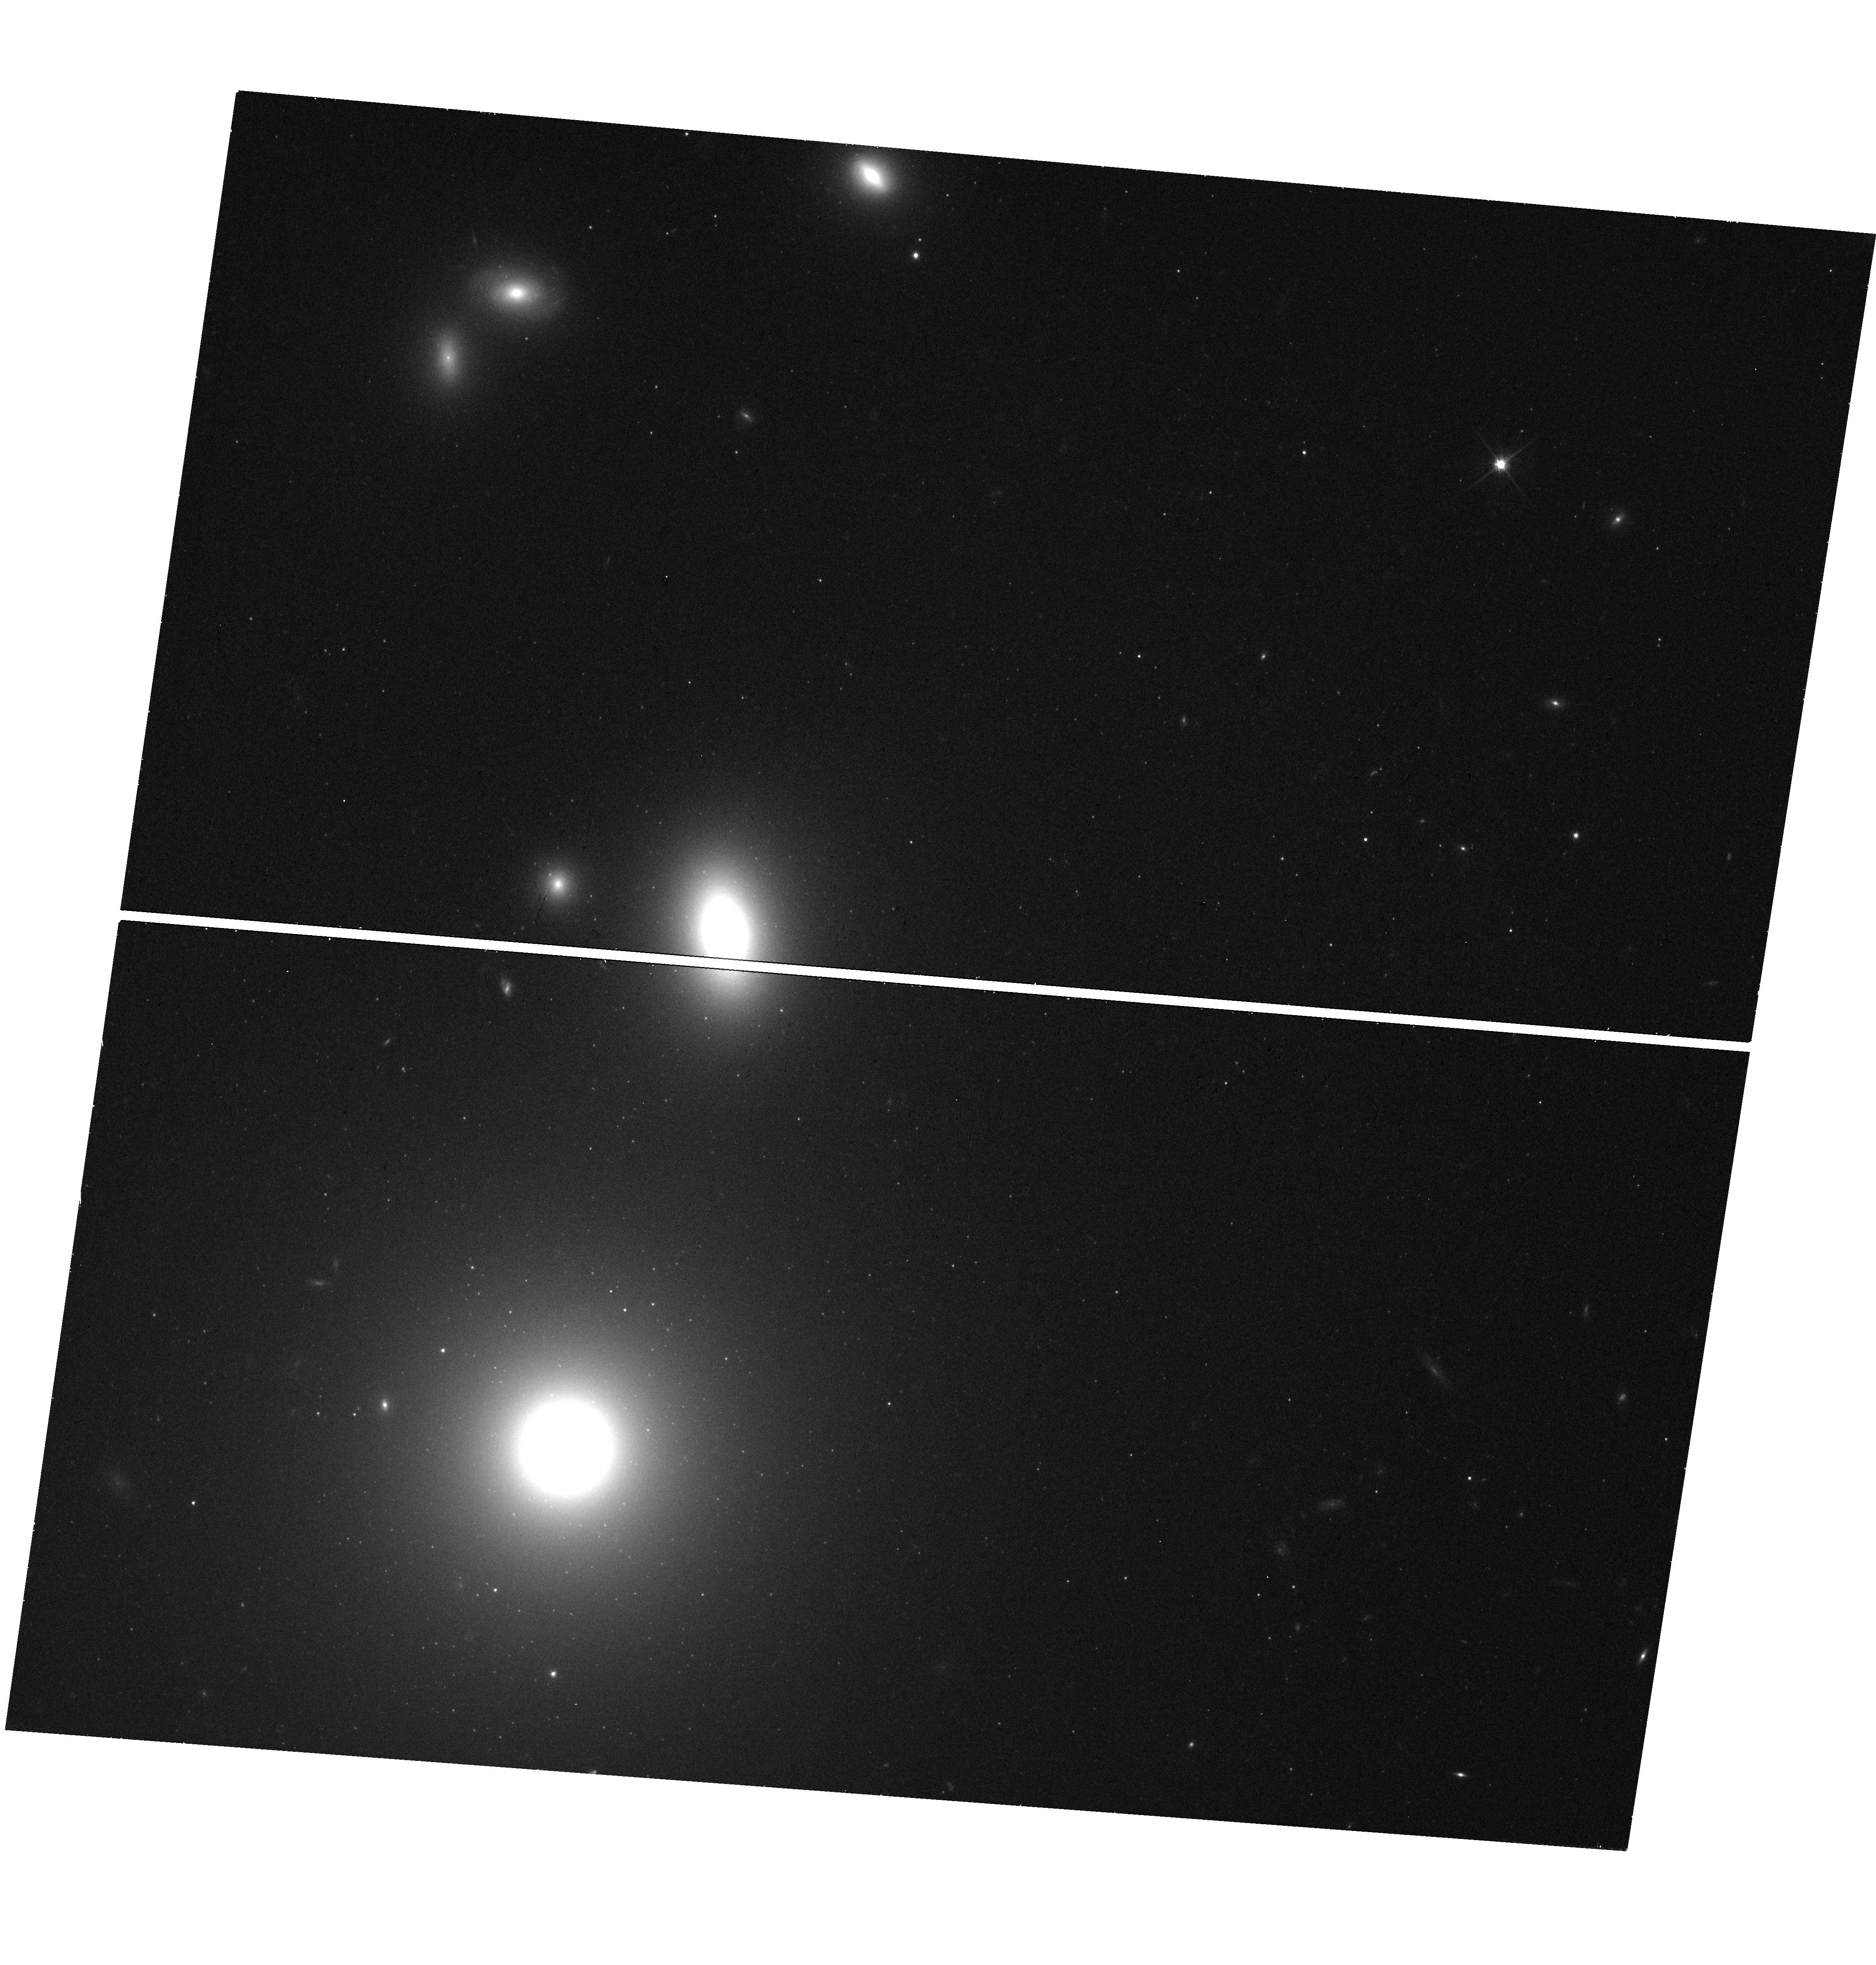
Target: 3C264
Instrument: WFC3/UVIS
Filter: F814W
Exposure: 18 min
Observation ID: hst_15191_51_wfc3_uvis_f814w_idgl51

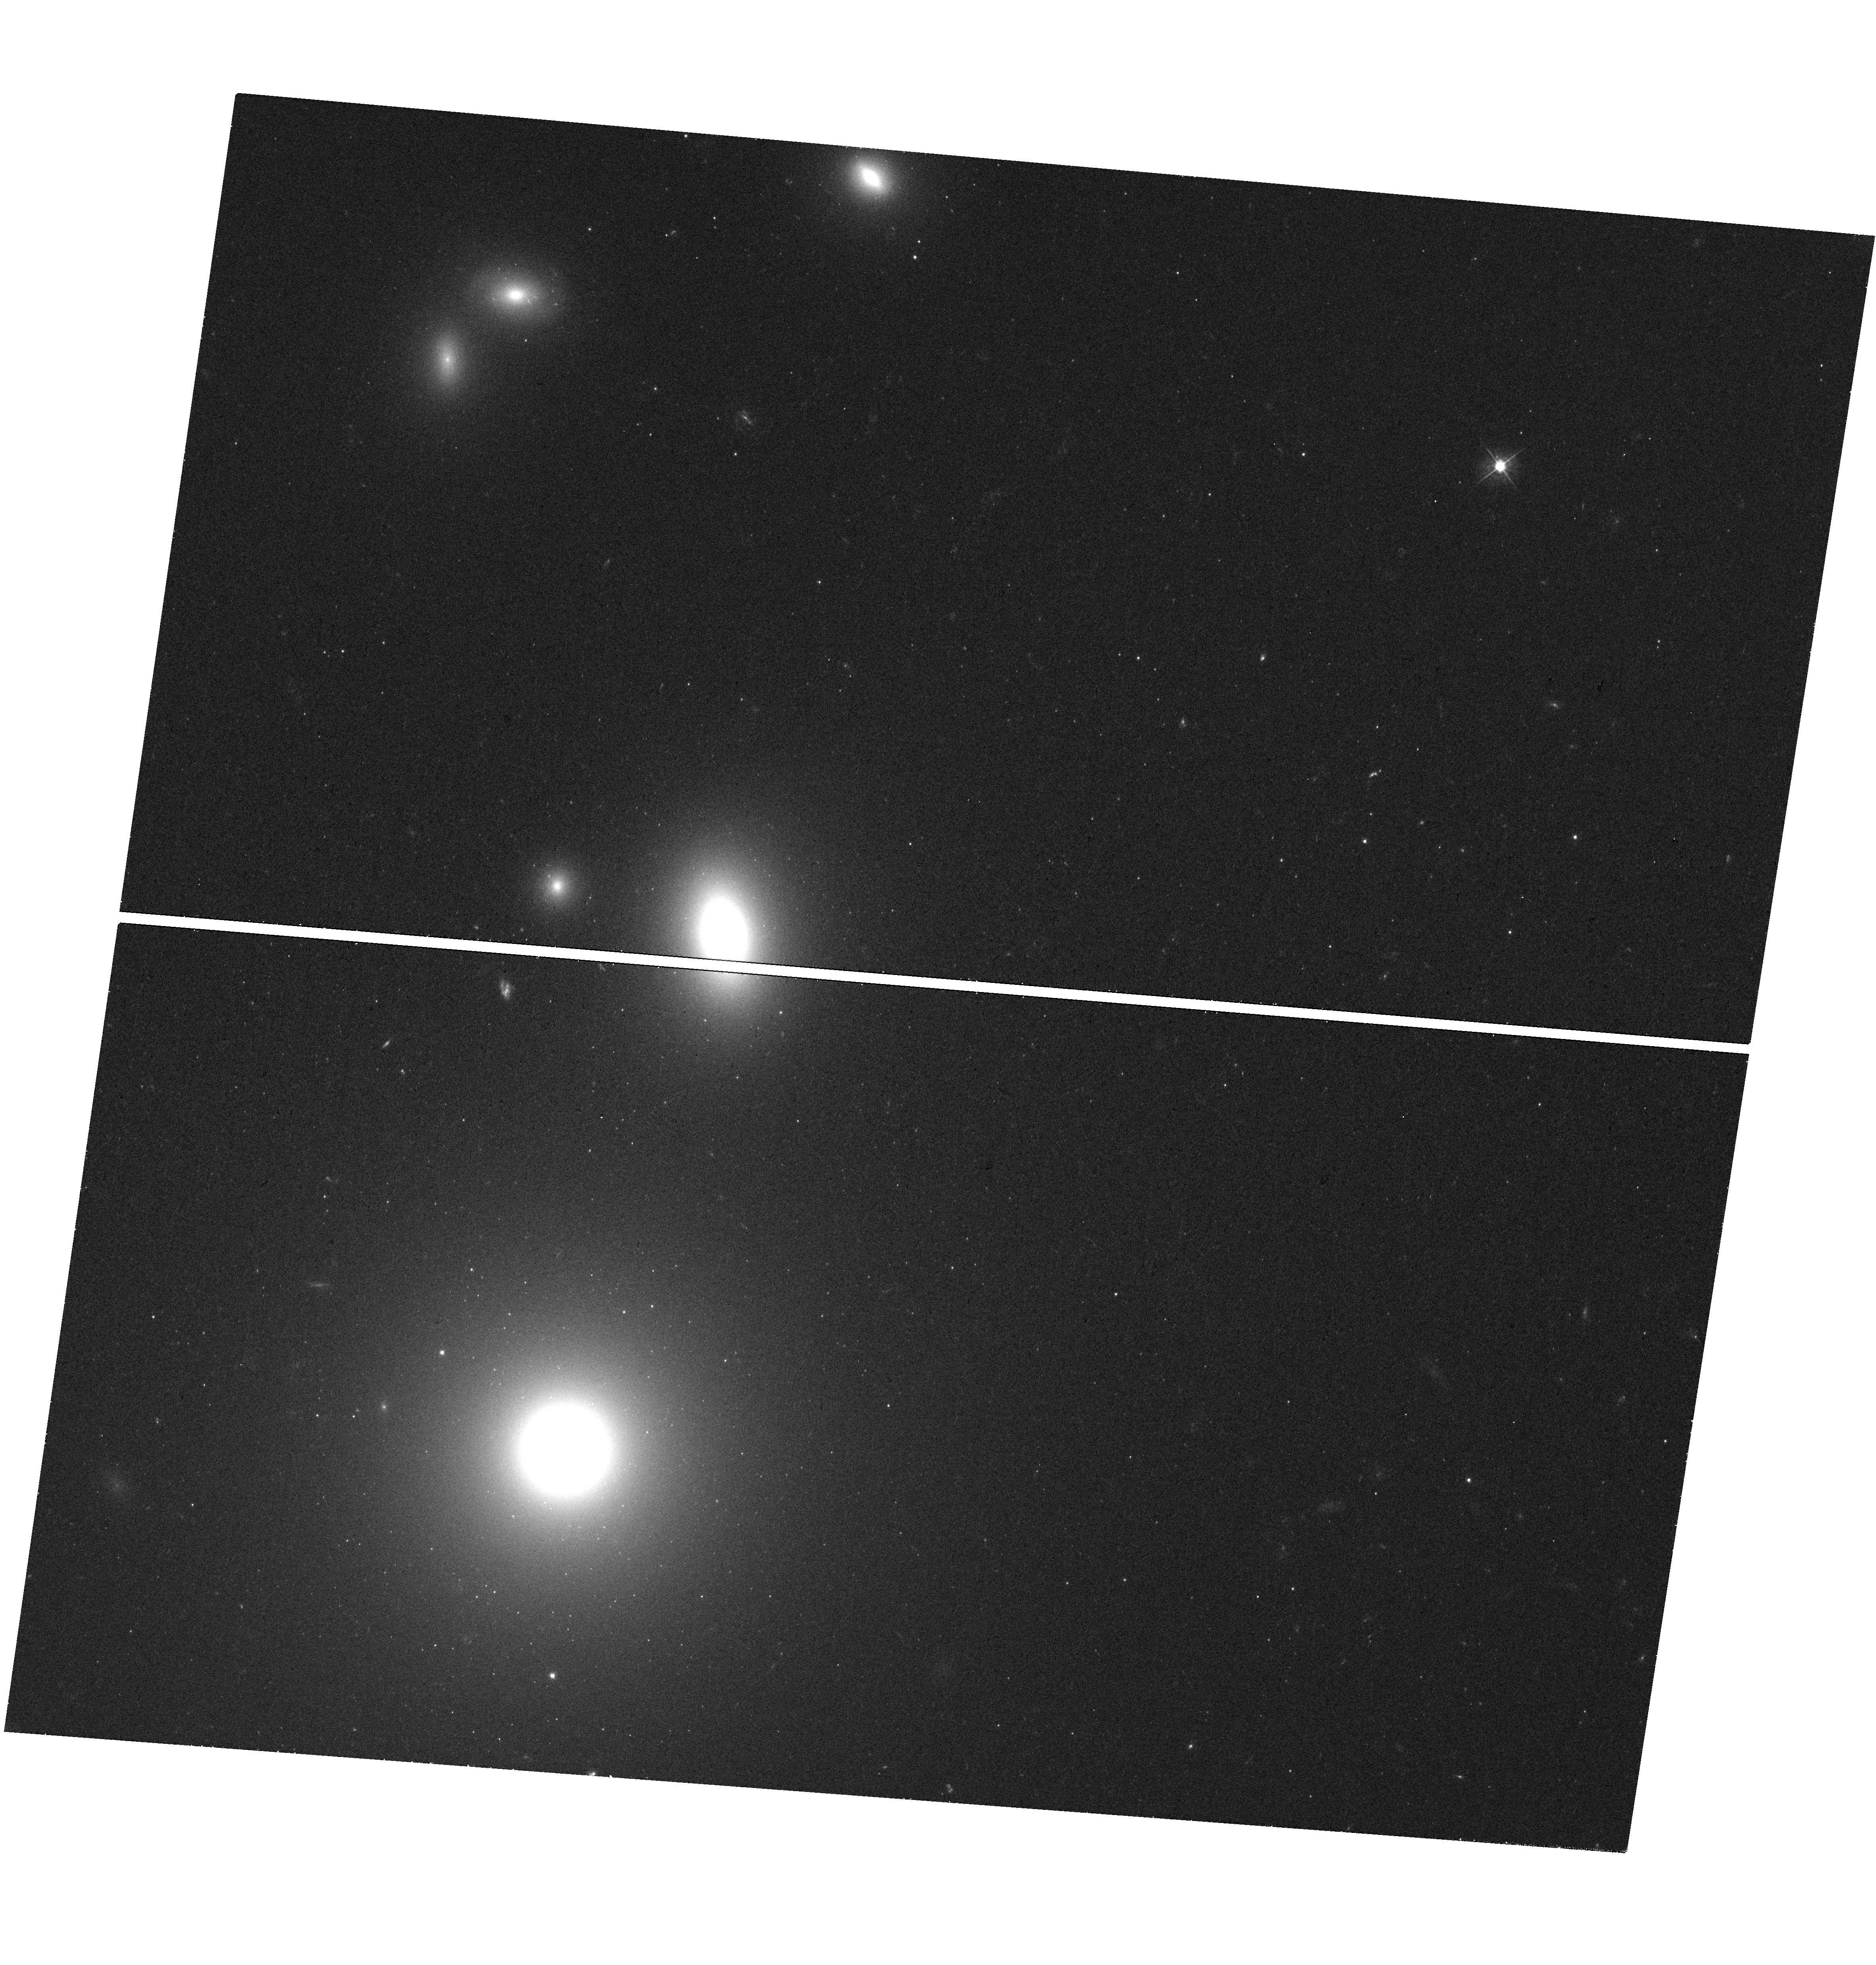
Target: 3C264
Instrument: WFC3/UVIS
Filter: F475W
Exposure: 18 min
Observation ID: hst_15191_51_wfc3_uvis_f475w_idgl51

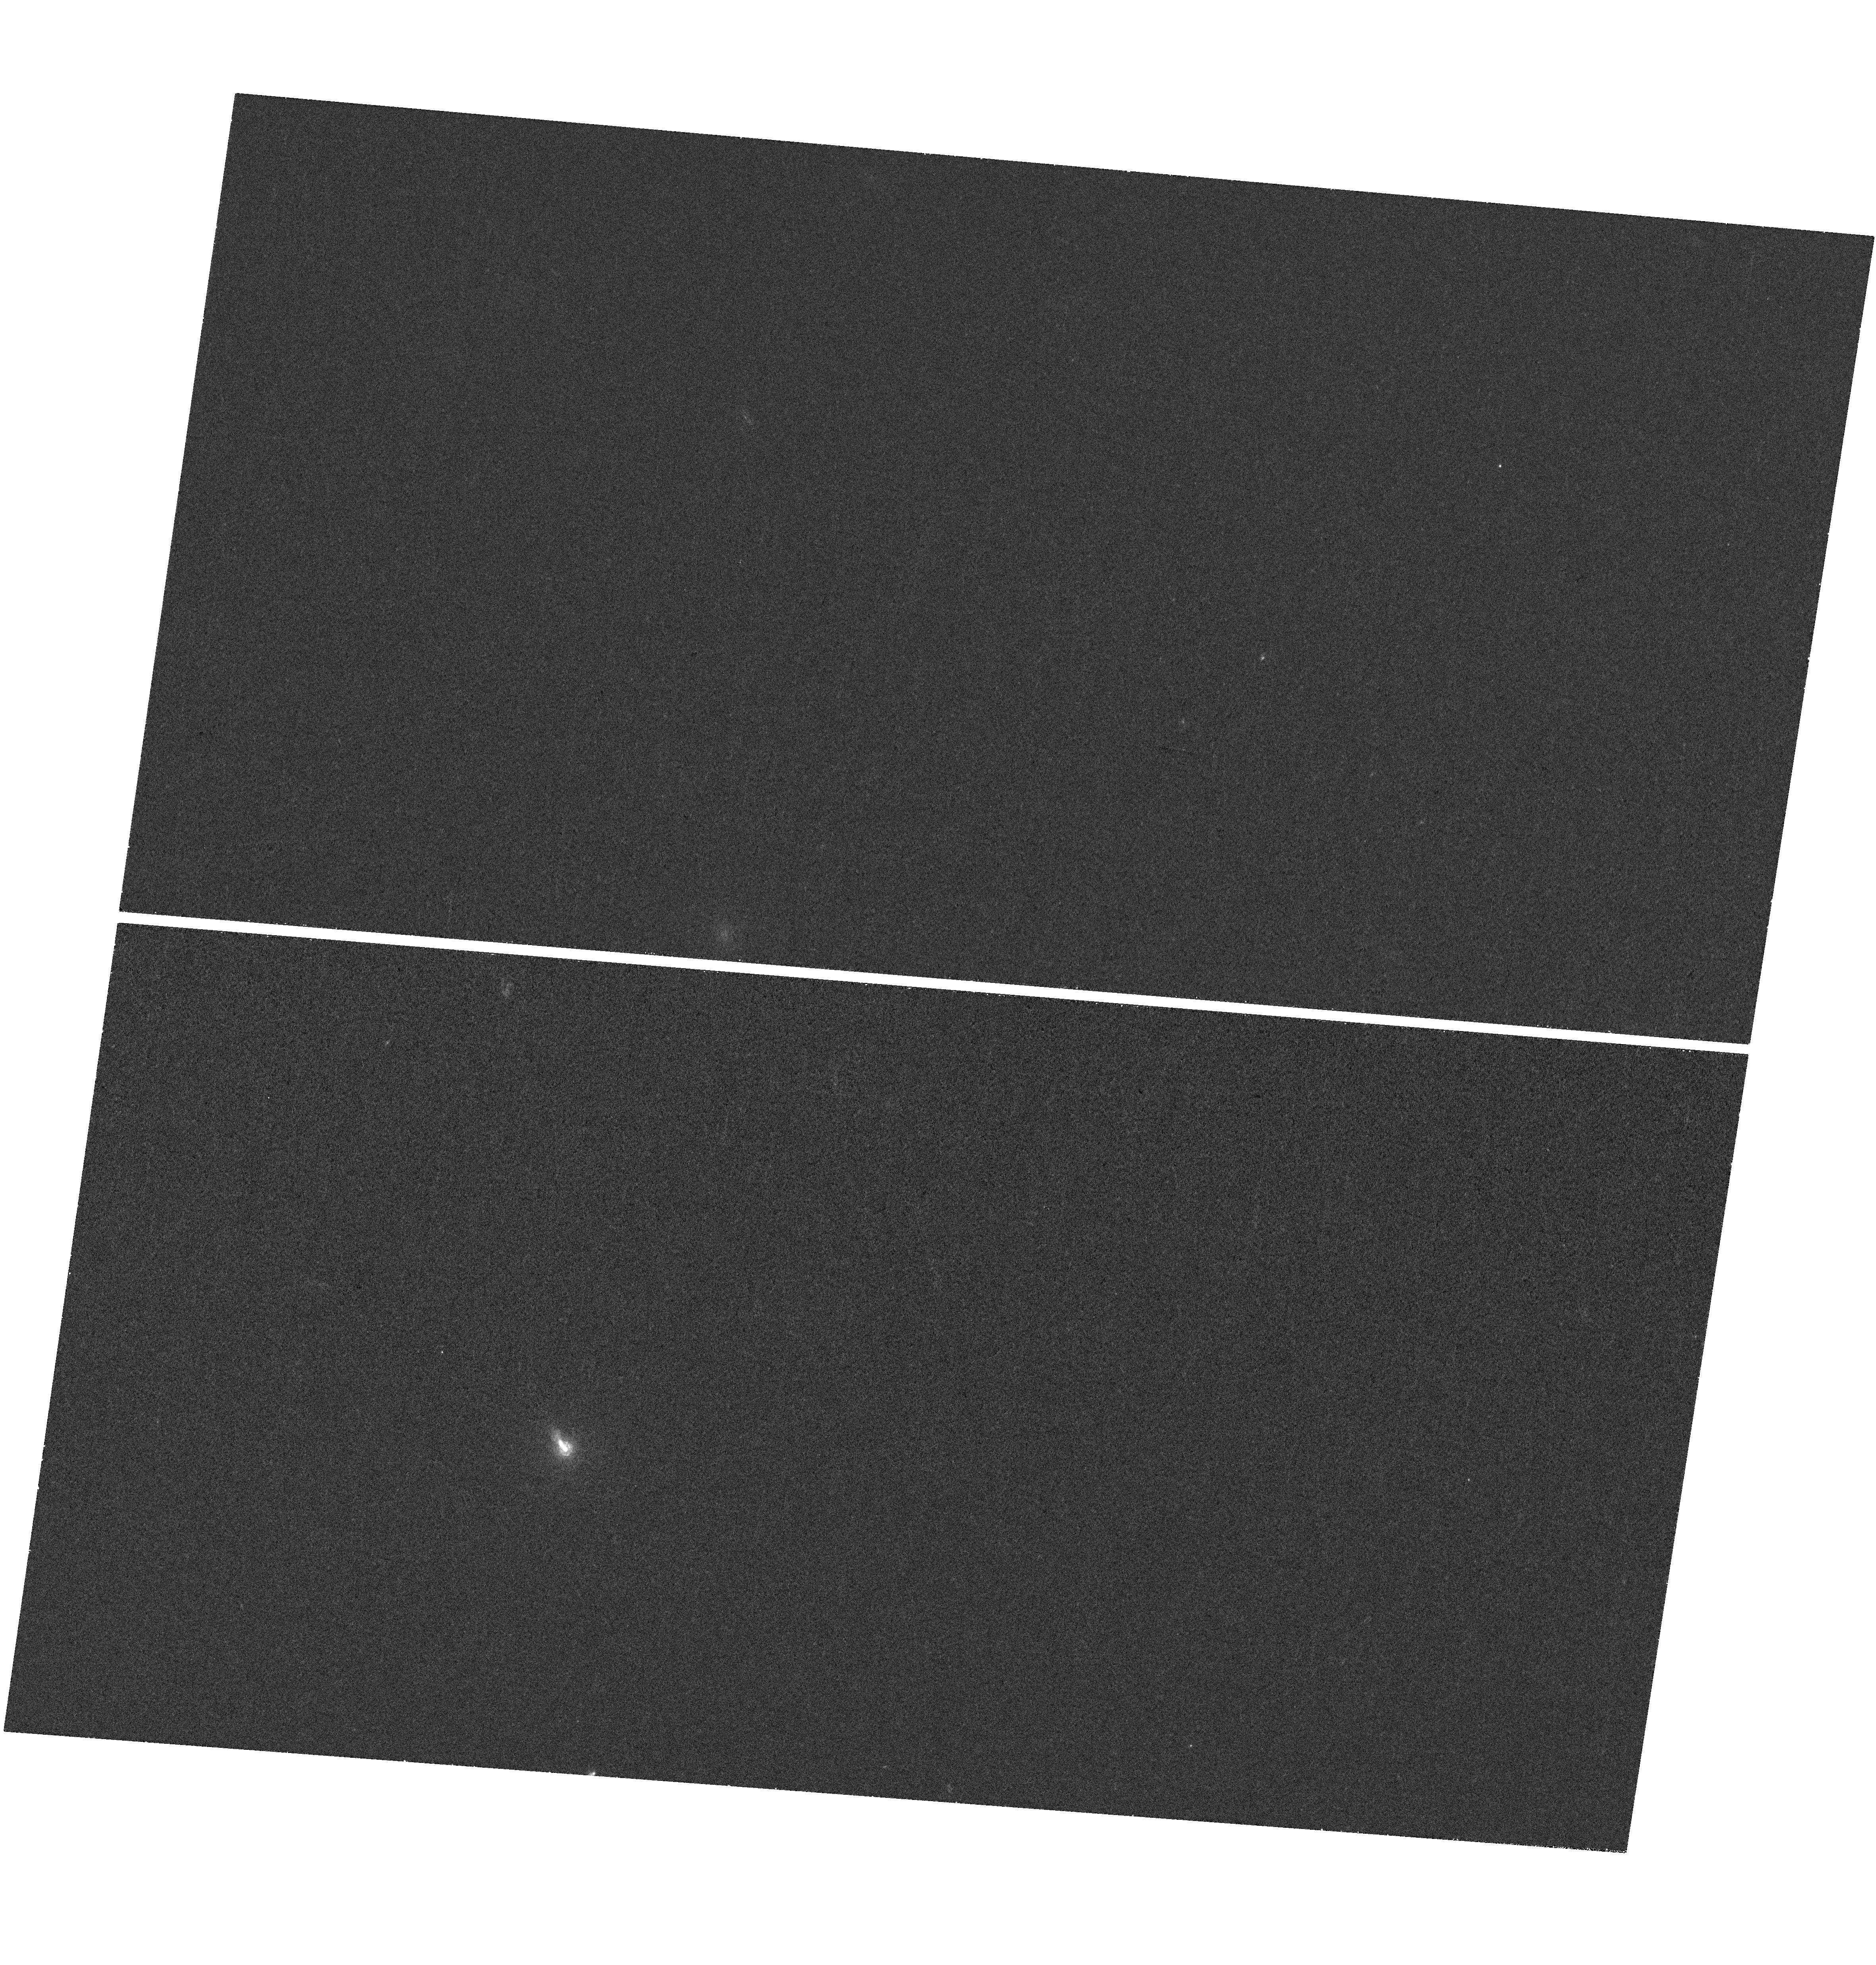
Target: 3C264
Instrument: WFC3/UVIS
Filter: F225W
Exposure: 41 min
Observation ID: hst_15191_51_wfc3_uvis_f225w_idgl51

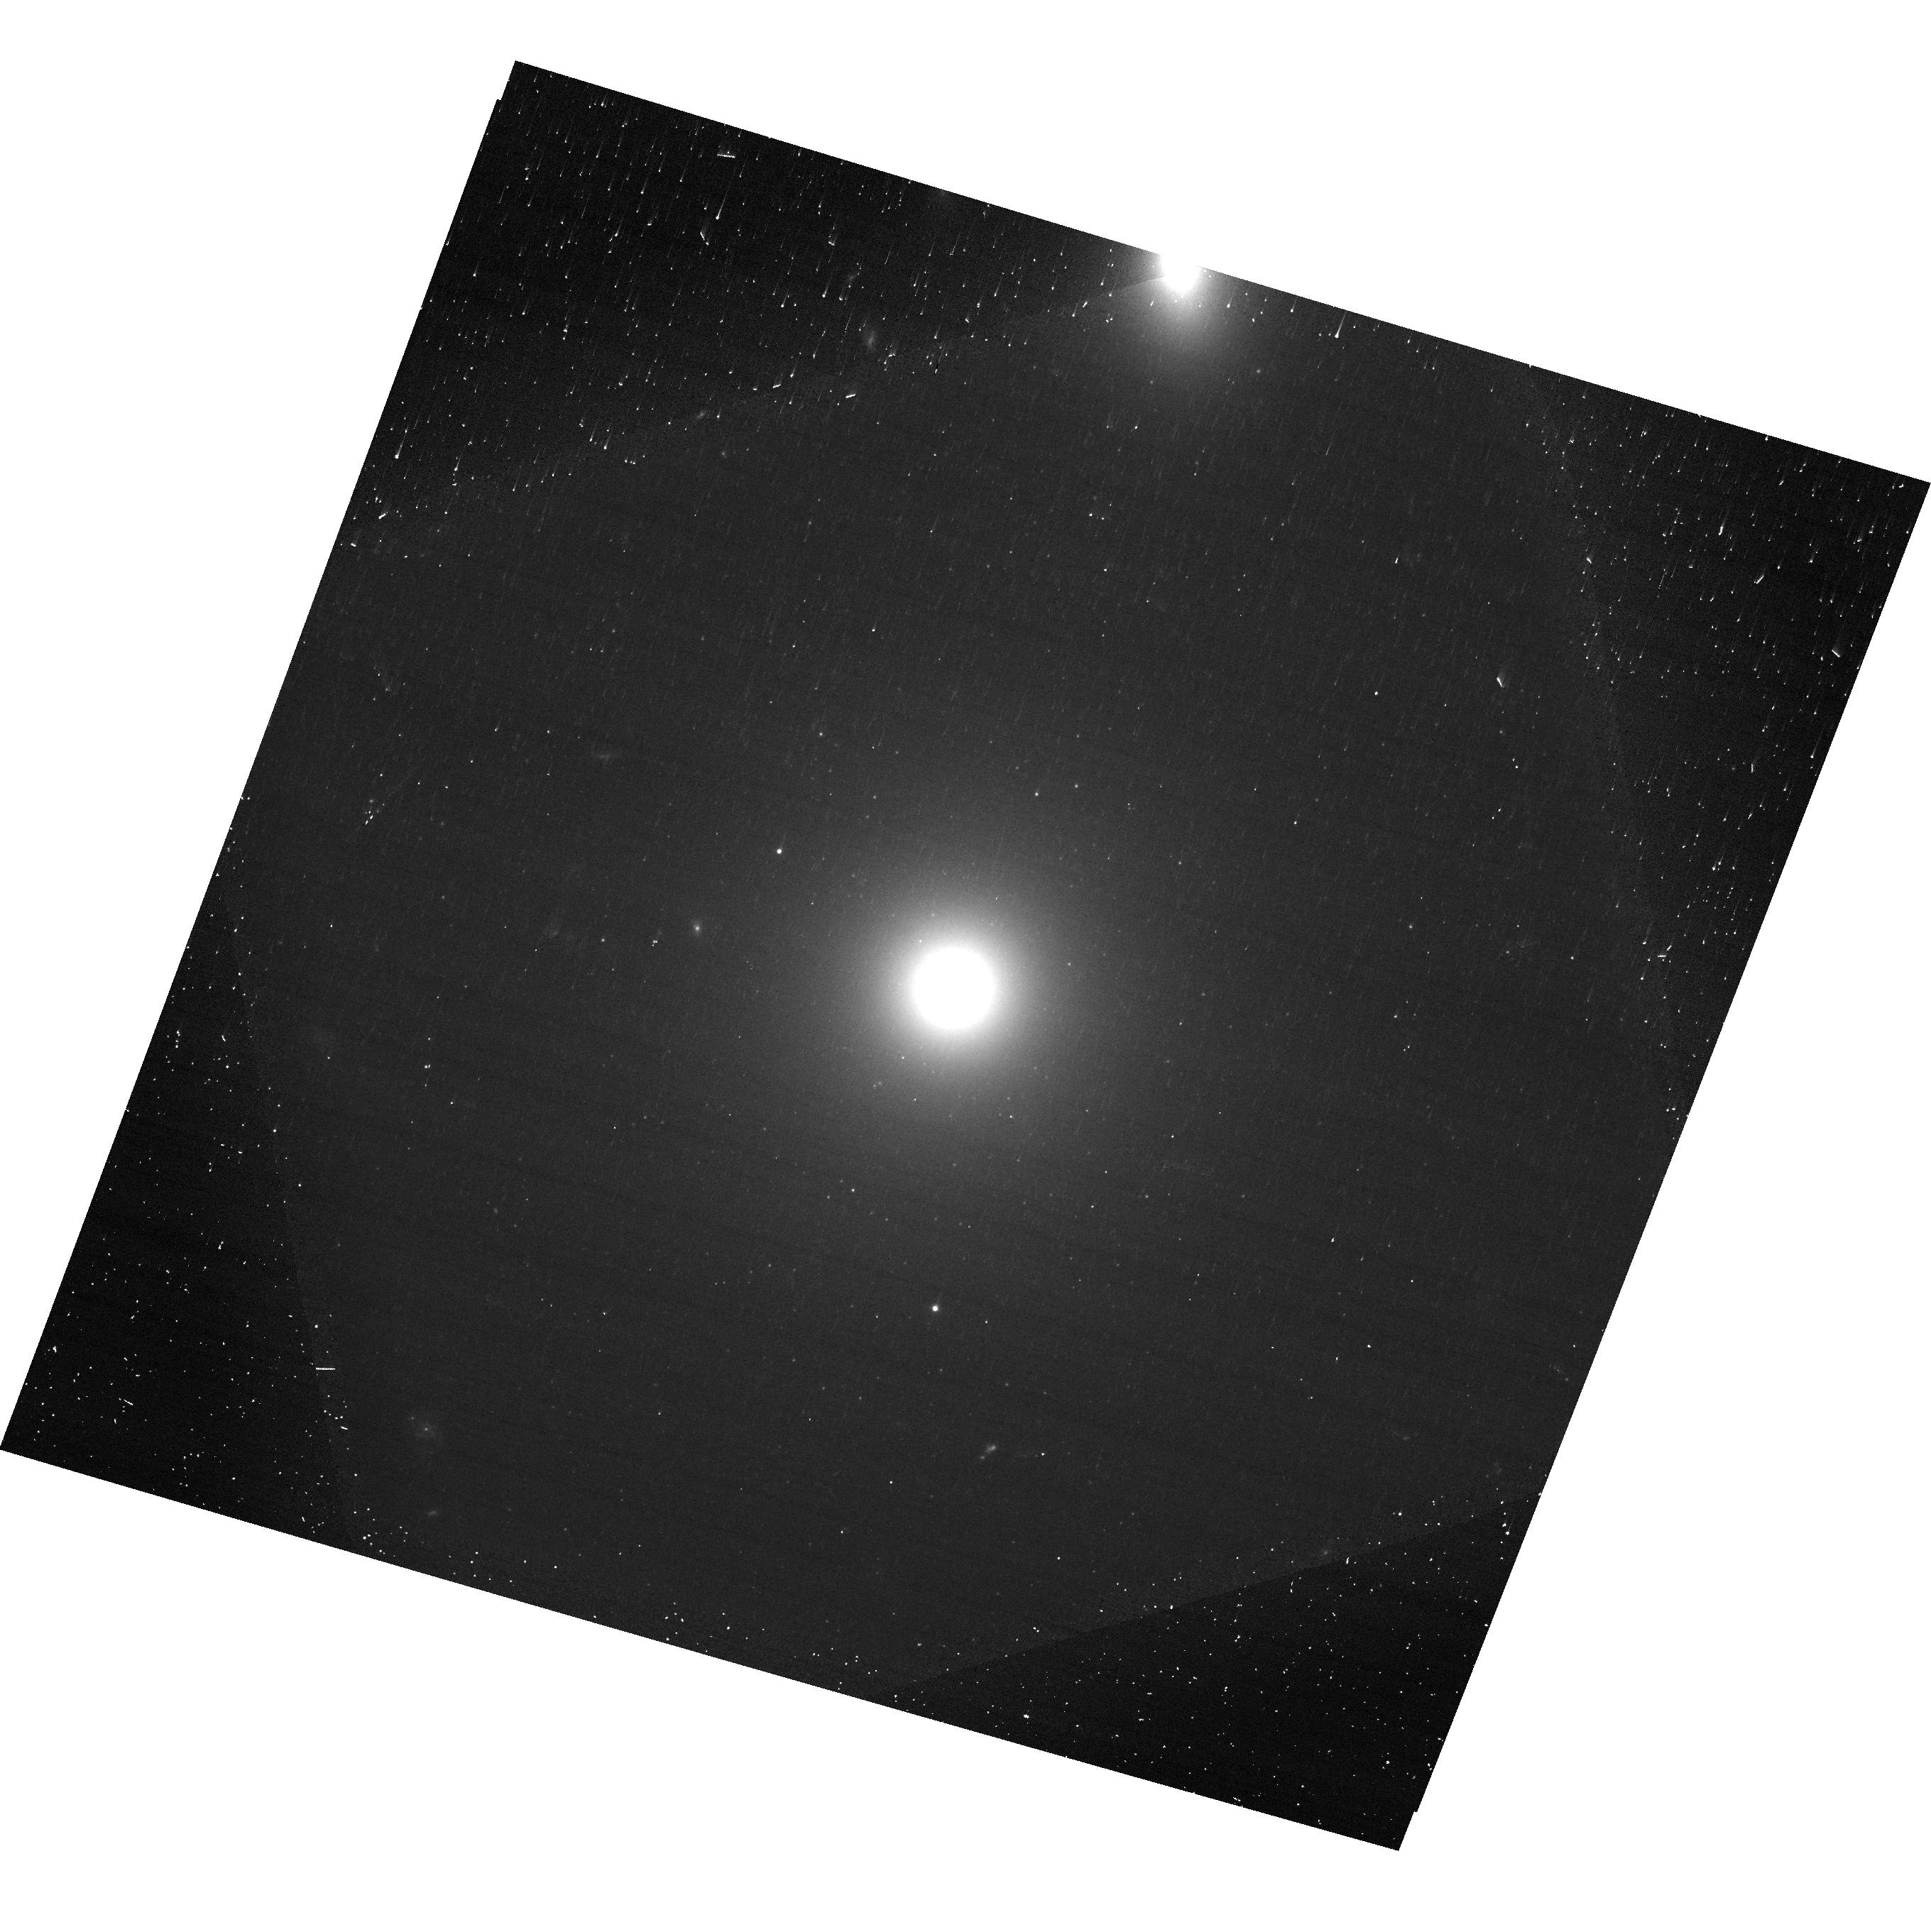
Target: 3C264
Instrument: ACS/WFC
Filter: F606W
Exposure: 10 min
Observation ID: hst_15191_02_acs_wfc_f606w-pol120v_jdgl02

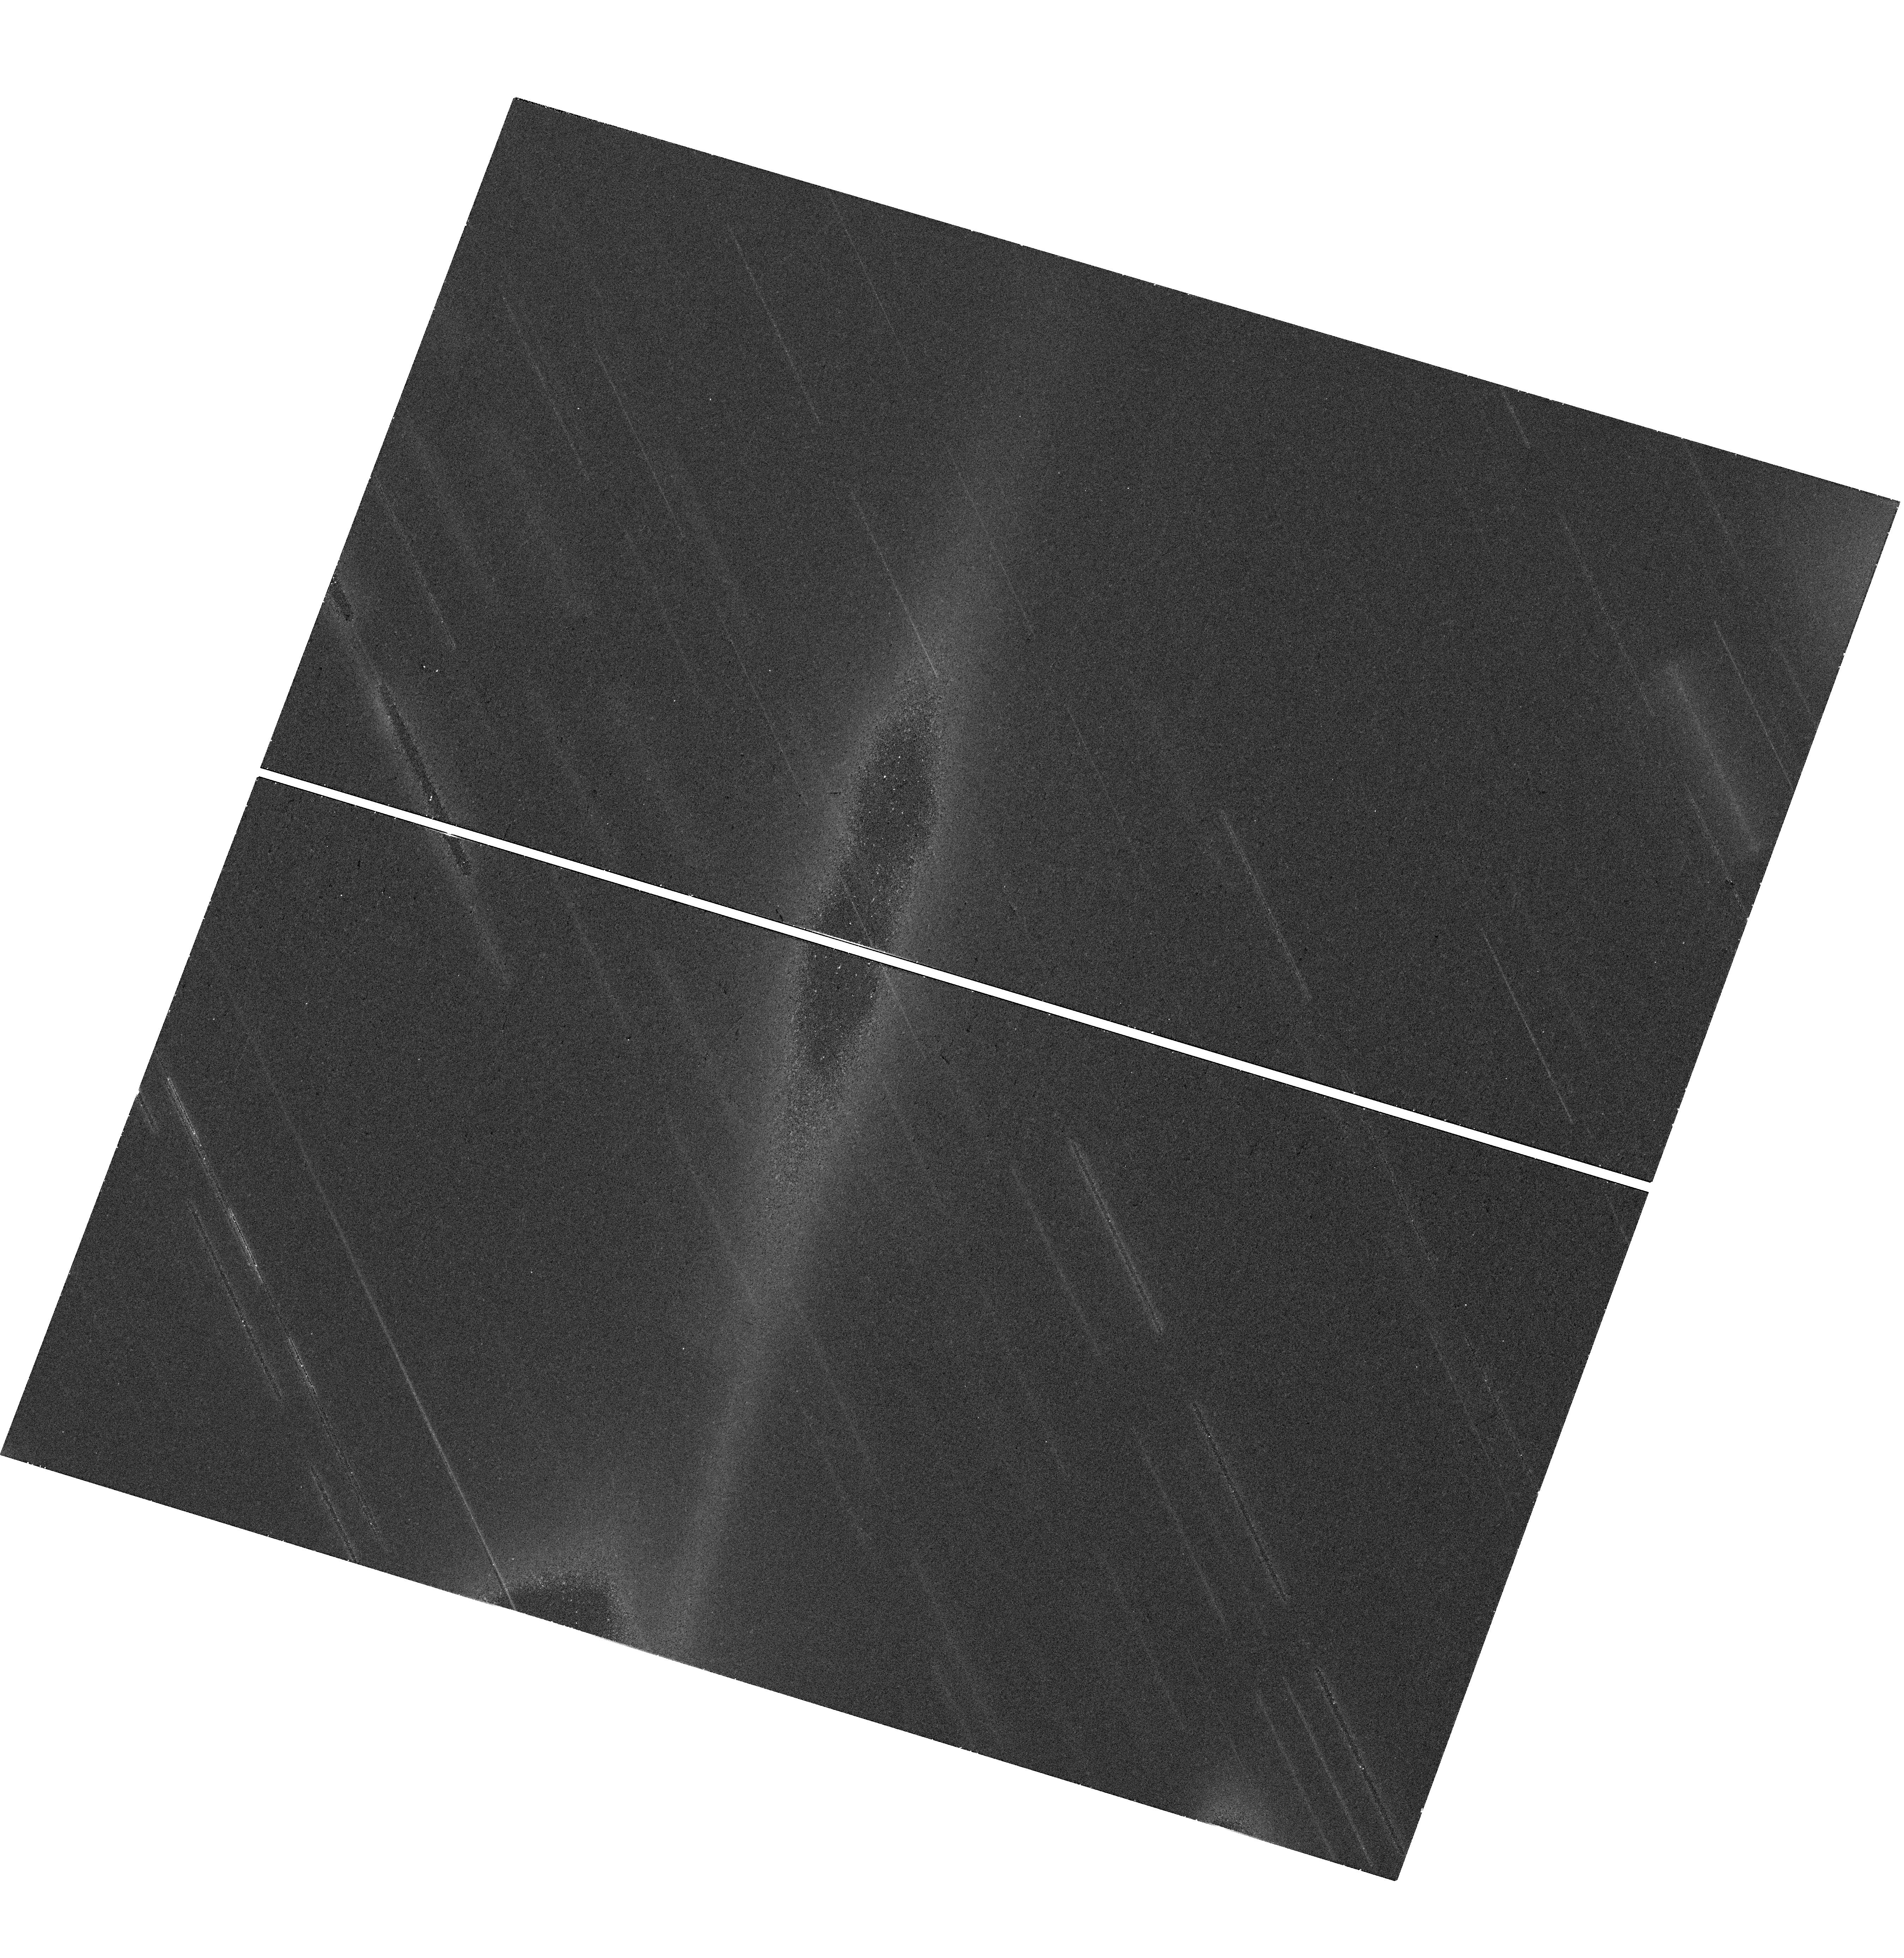
Target: 3C264
Instrument: WFC3/UVIS
Filter: F814W
Exposure: 18 min
Observation ID: hst_15191_01_wfc3_uvis_f814w_idgl01

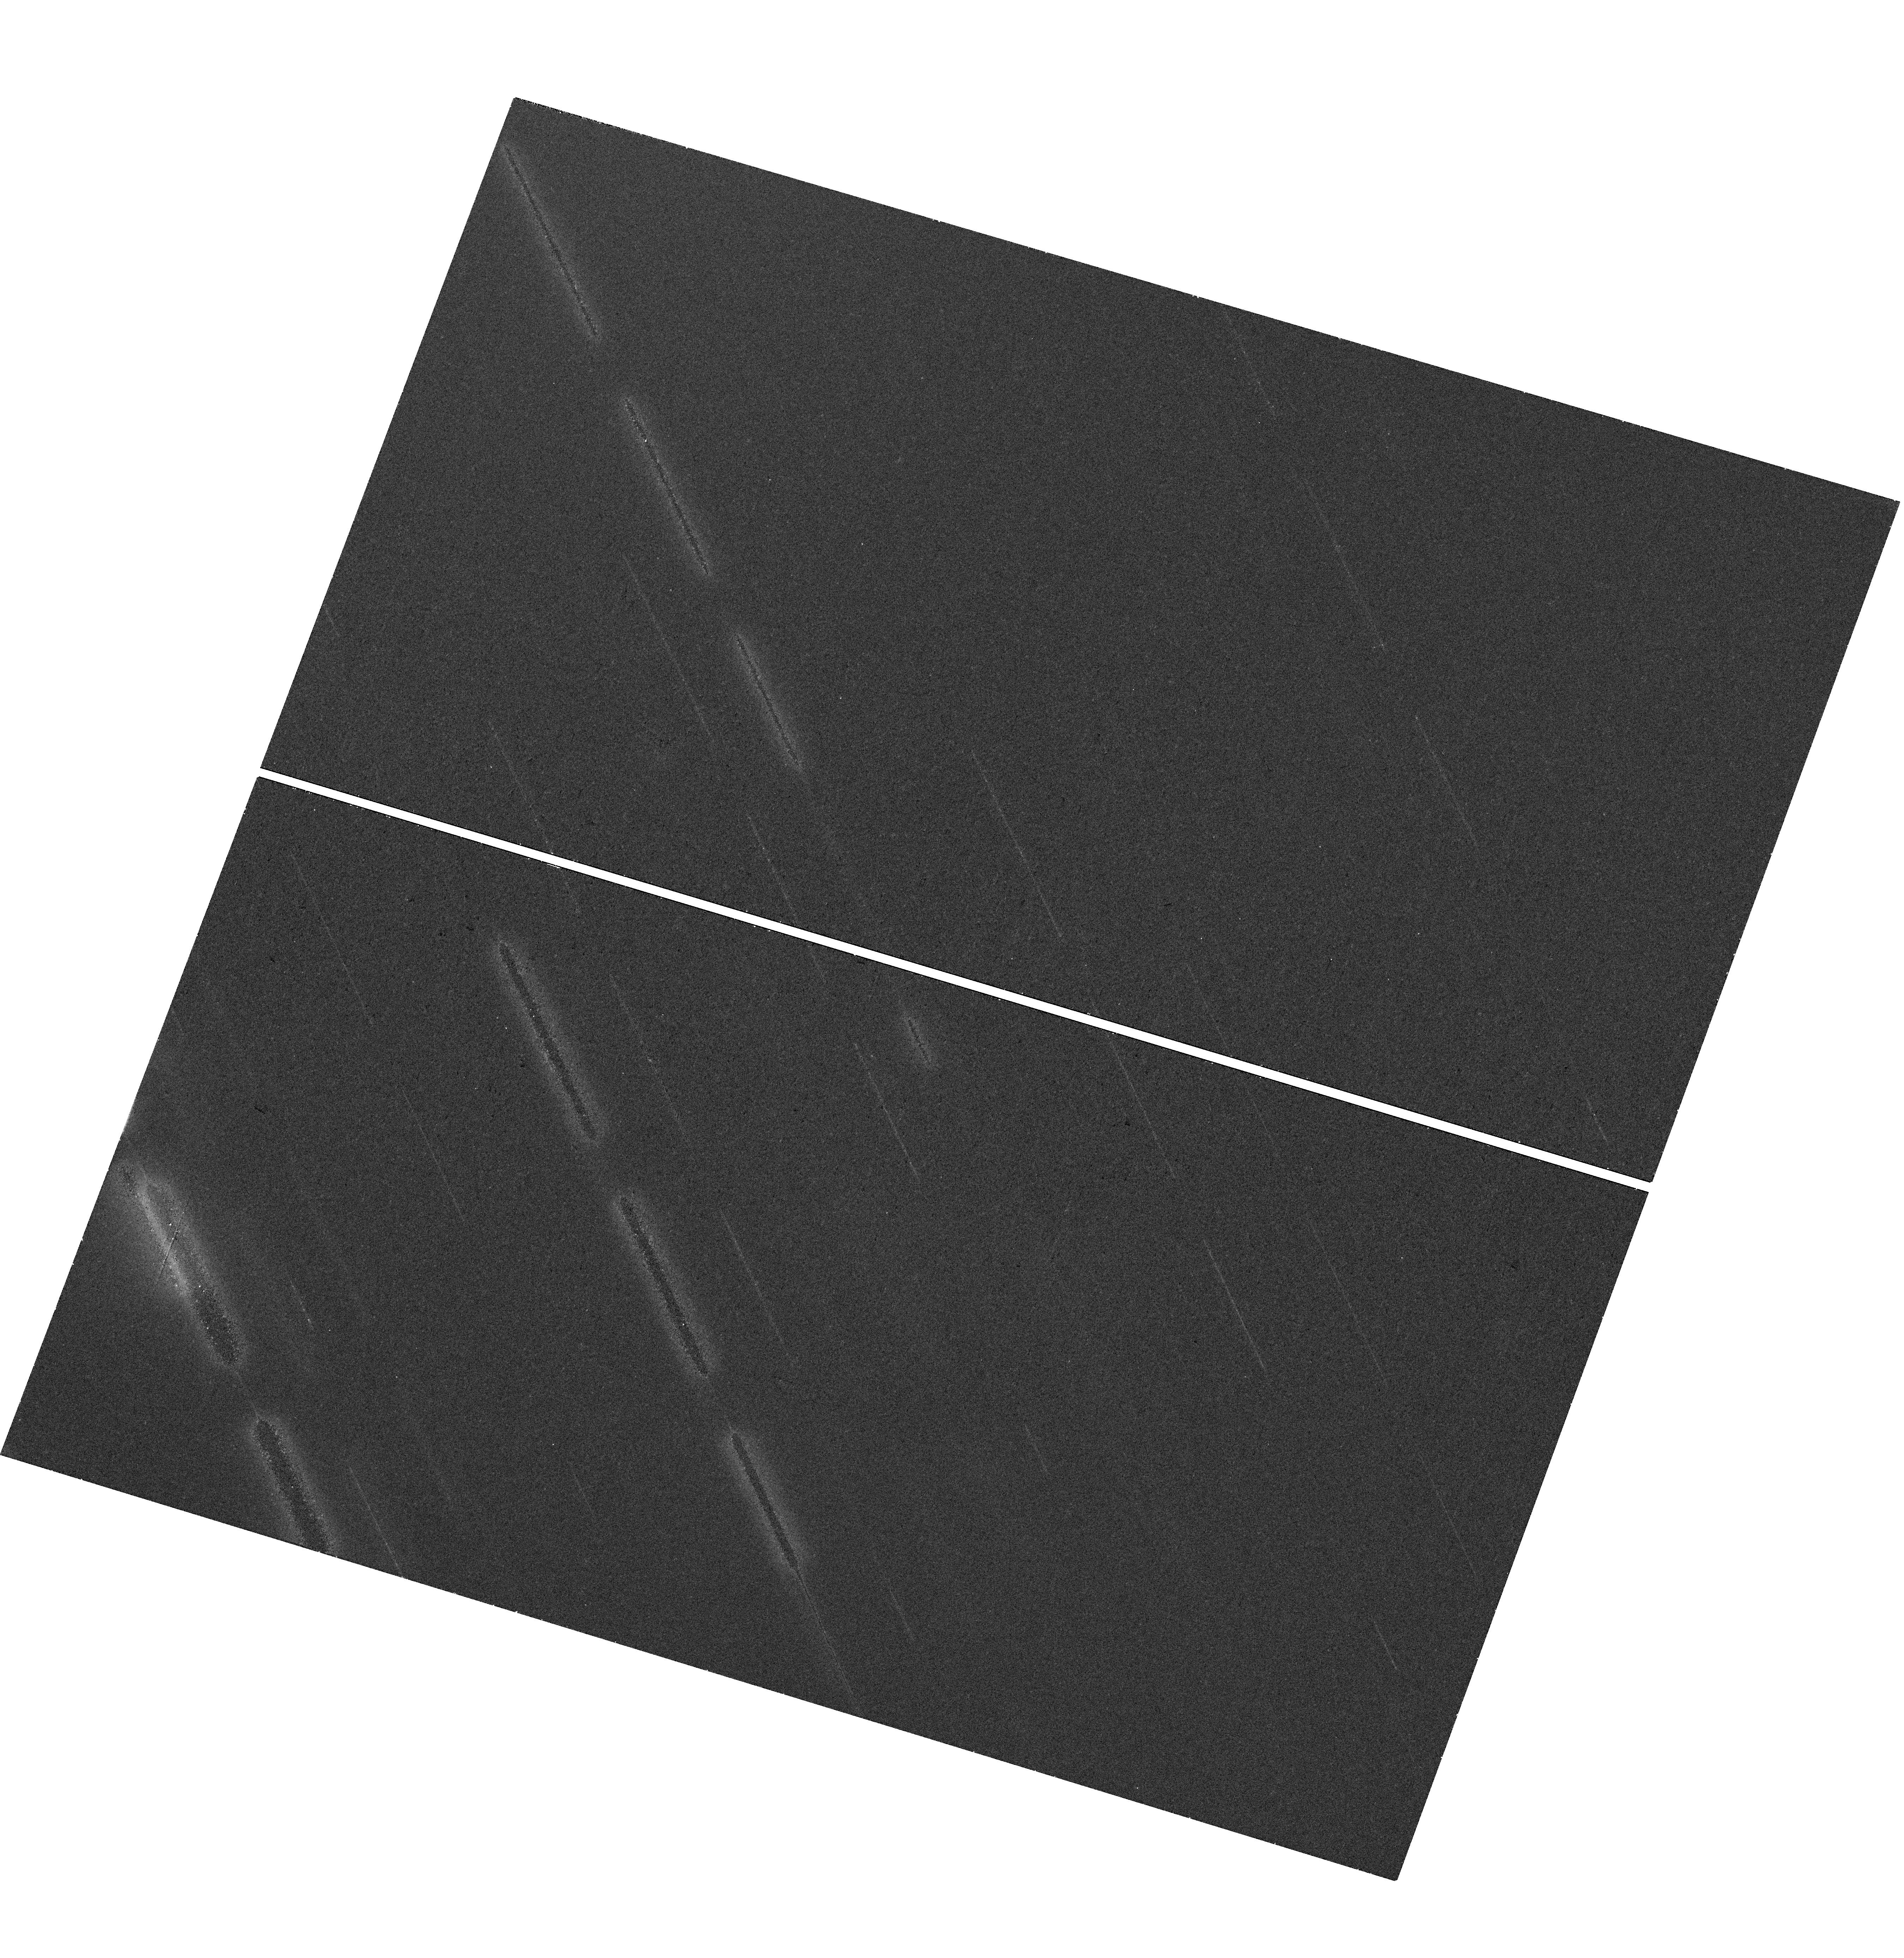
Target: 3C264
Instrument: WFC3/UVIS
Filter: F475W
Exposure: 18 min
Observation ID: hst_15191_01_wfc3_uvis_f475w_idgl01

Monitoring an Internal Shock Collision in Action in 3C 264 (PI: Meyer, Eileen T)

3C264 is a nearby radio galaxy with a prominent optical jet. Recent HST observations (May 2014) have revealed not only the fastest-ever superluminal speed (on kpc scales) of 7c for knot B, but also that knot B is in the very early stages of a collision with slow-moving downstream knot C (Meyer et al. 2015, Nature). This remarkable discovery represents the first strong evidence for the "internal shock" model for particle acceleration, a mechanism proposed to explain sources as diverse as gamma-ray bursts, microquasars, and jetted AGN. While a popular theoretical framework, such a collision has never actually been observed directly in any astrophysical object. Our recent HST imaging has captured the collision in its incipient stages, thus we have a unique opportunity to monitor a major shock collision as it unfolds. We propose 2 epochs of WFC3/UVIS (near-UV, B, and I band) imaging to monitor the optical-UV spectral energy distribution for the colliding knots and continue spatial proper motion measurements of the jet over the next 2-3 years. We also request 1 orbit of polarimetry in F606W with ACS/WFC in each epoch to monitor the polarization structure in the jet for changes as a result of the collision. The collision is expected to manifest in brightening and hardening of the optical spectrum and increasing polarization over the next several years, and our observations will allow us to evaluate the applicability, efficiency and physical characterization of the internal shock mechanism.